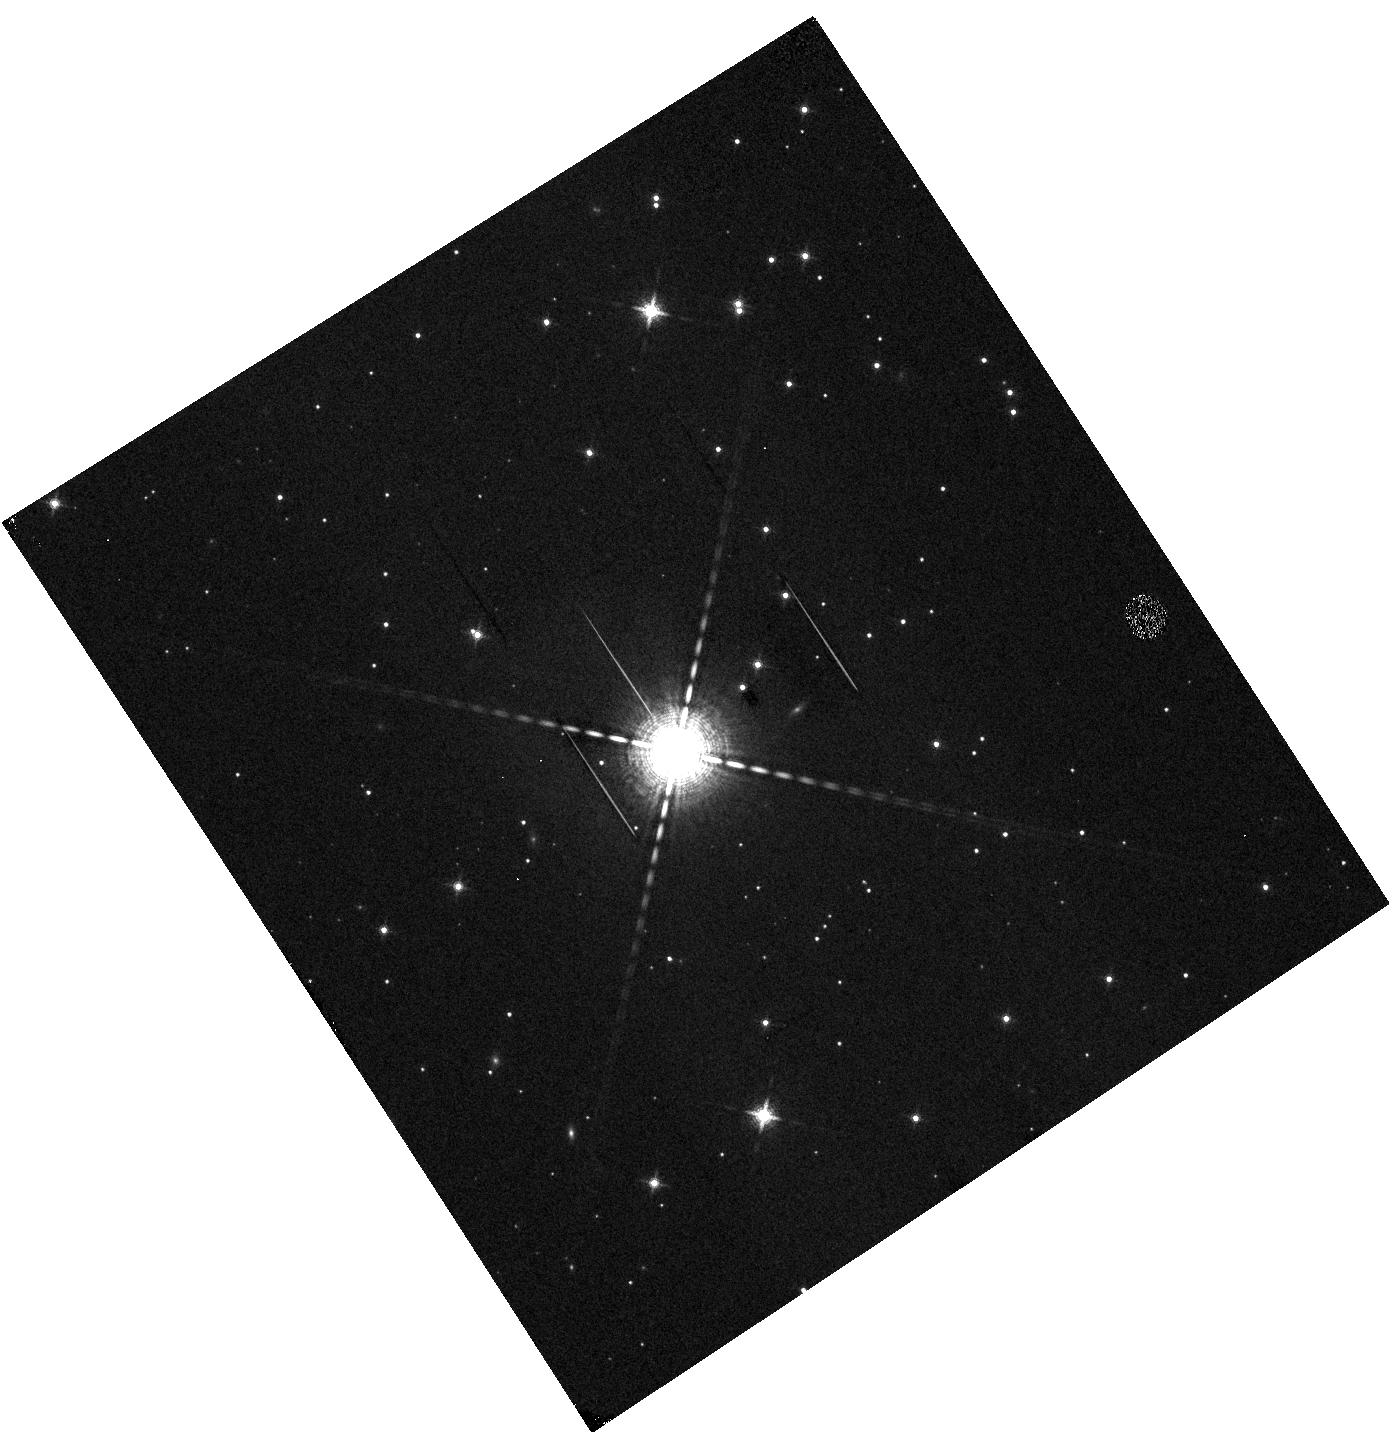
Target: KELT-7. Instrument: WFC3/IR. Filter: F139M. Exposure: 7 min. Observation ID: hst_14767_91_wfc3_ir_f139m_id9m91

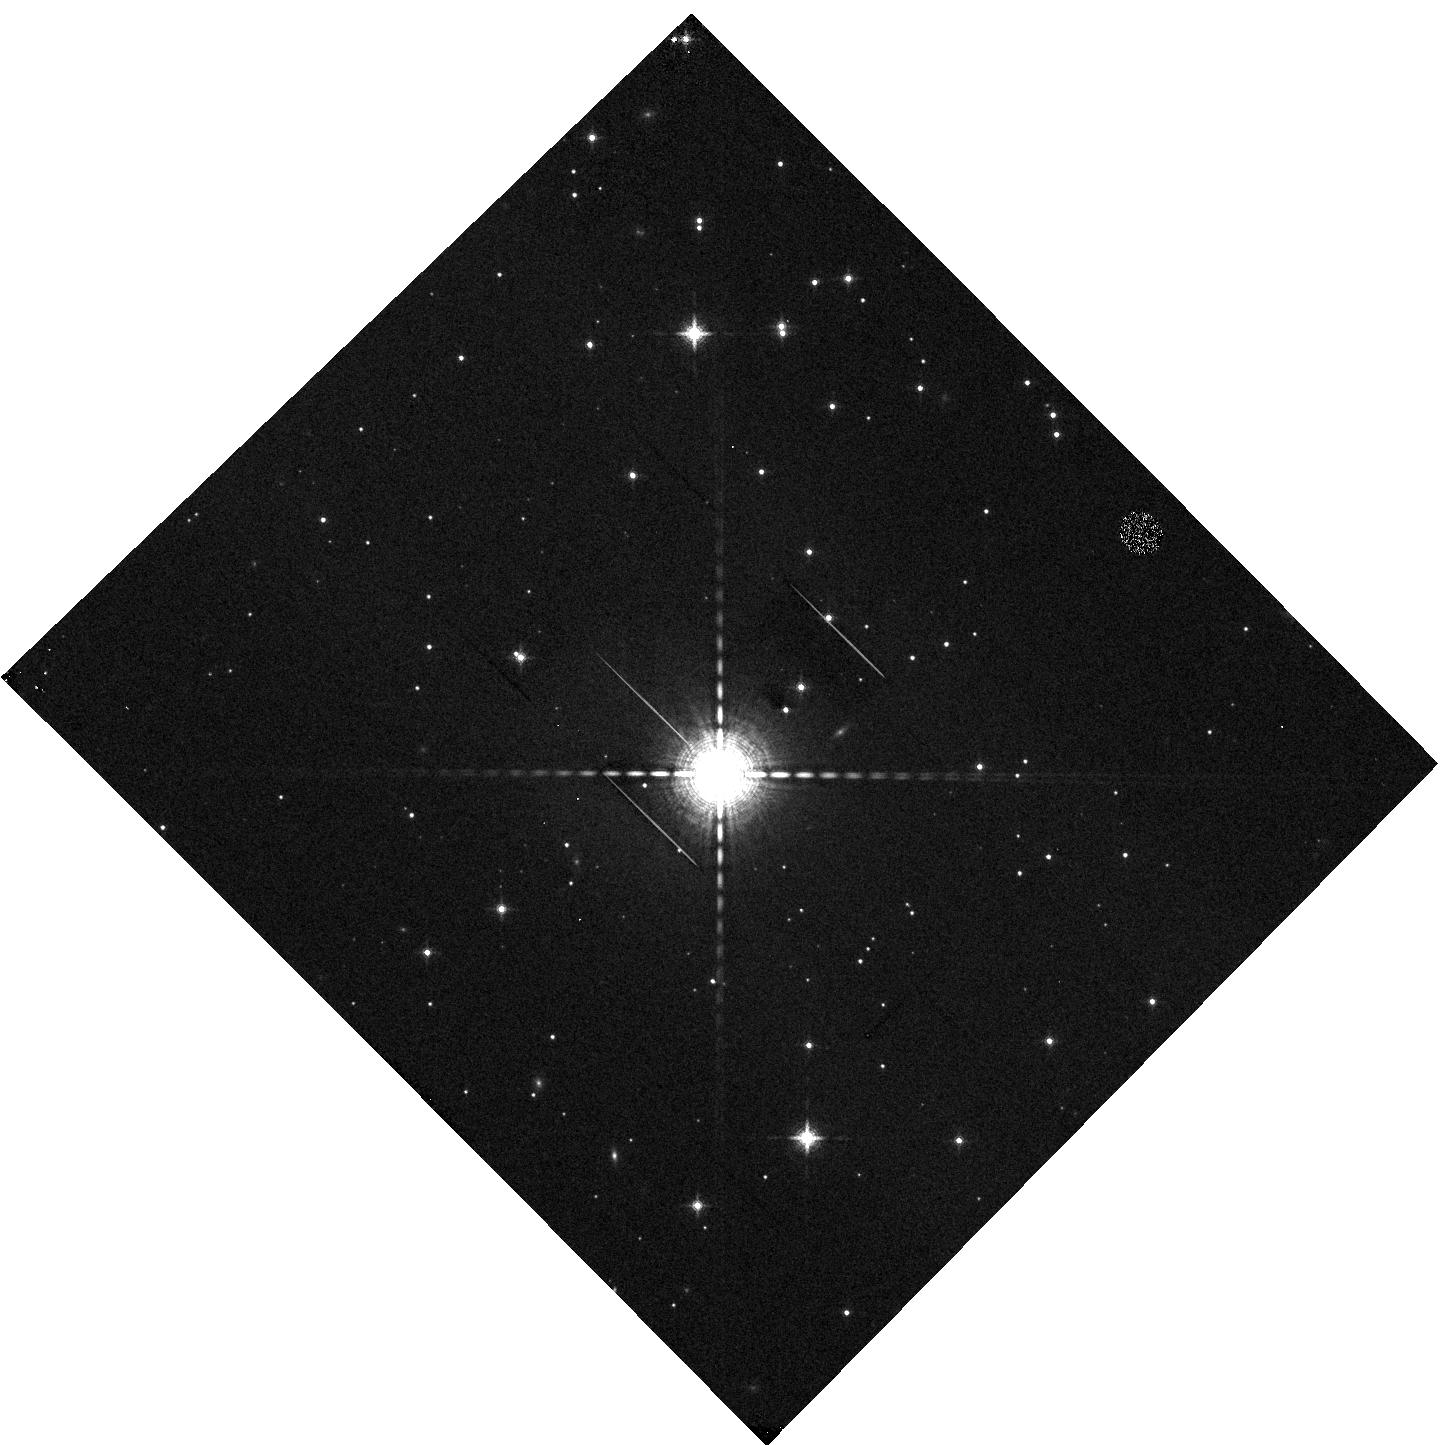
Target: KELT-7. Instrument: WFC3/IR. Filter: F139M. Exposure: 7 min. Observation ID: hst_14767_92_wfc3_ir_f139m_id9m92

The Panchromatic Comparative Exoplanetary Treasury Program (PI: Sing, David K.)

HST has played the definitive role in the characterization of exoplanets and from the first planets available, we have learned that their atmospheres are incredibly diverse. The large number of transiting planets now available has prompted a new era of atmospheric studies, where wide scale comparative planetology is now possible. The atmospheric chemistry of cloud/haze formation and atmospheric mass-loss are a major outstanding issues in the field of exoplanets, and we seek to make progress gaining insight into their underlying physical process through comparative studies. Here we propose to use Hubble's full spectroscopic capabilities to produce the first large-scale, simultaneous UVOIR comparative study of exoplanets. With full wavelength coverage, an entire planet's atmosphere can be probed simultaneously and with sufficient numbers of planets, we can statistically compare their features with physical parameters for the first time. This panchromatic program will build a lasting HST legacy, providing the UV and blue-optical spectra unavailable to JWST. From these observations, chemistry over a wide range of physical environments will be probed, from the hottest condensates to much cooler planets where photochemical hazes could be present. Constraints on aerosol size and composition will help unlock our understanding of clouds and how they are suspended at such high altitudes. Notably, there have been no large transiting UV HST programs, and this panchromatic program will provide a fundamental legacy contribution to atmospheric escape of small exoplanets, where the mass loss can be significant and have a major impact on the evolution of the planet itself.